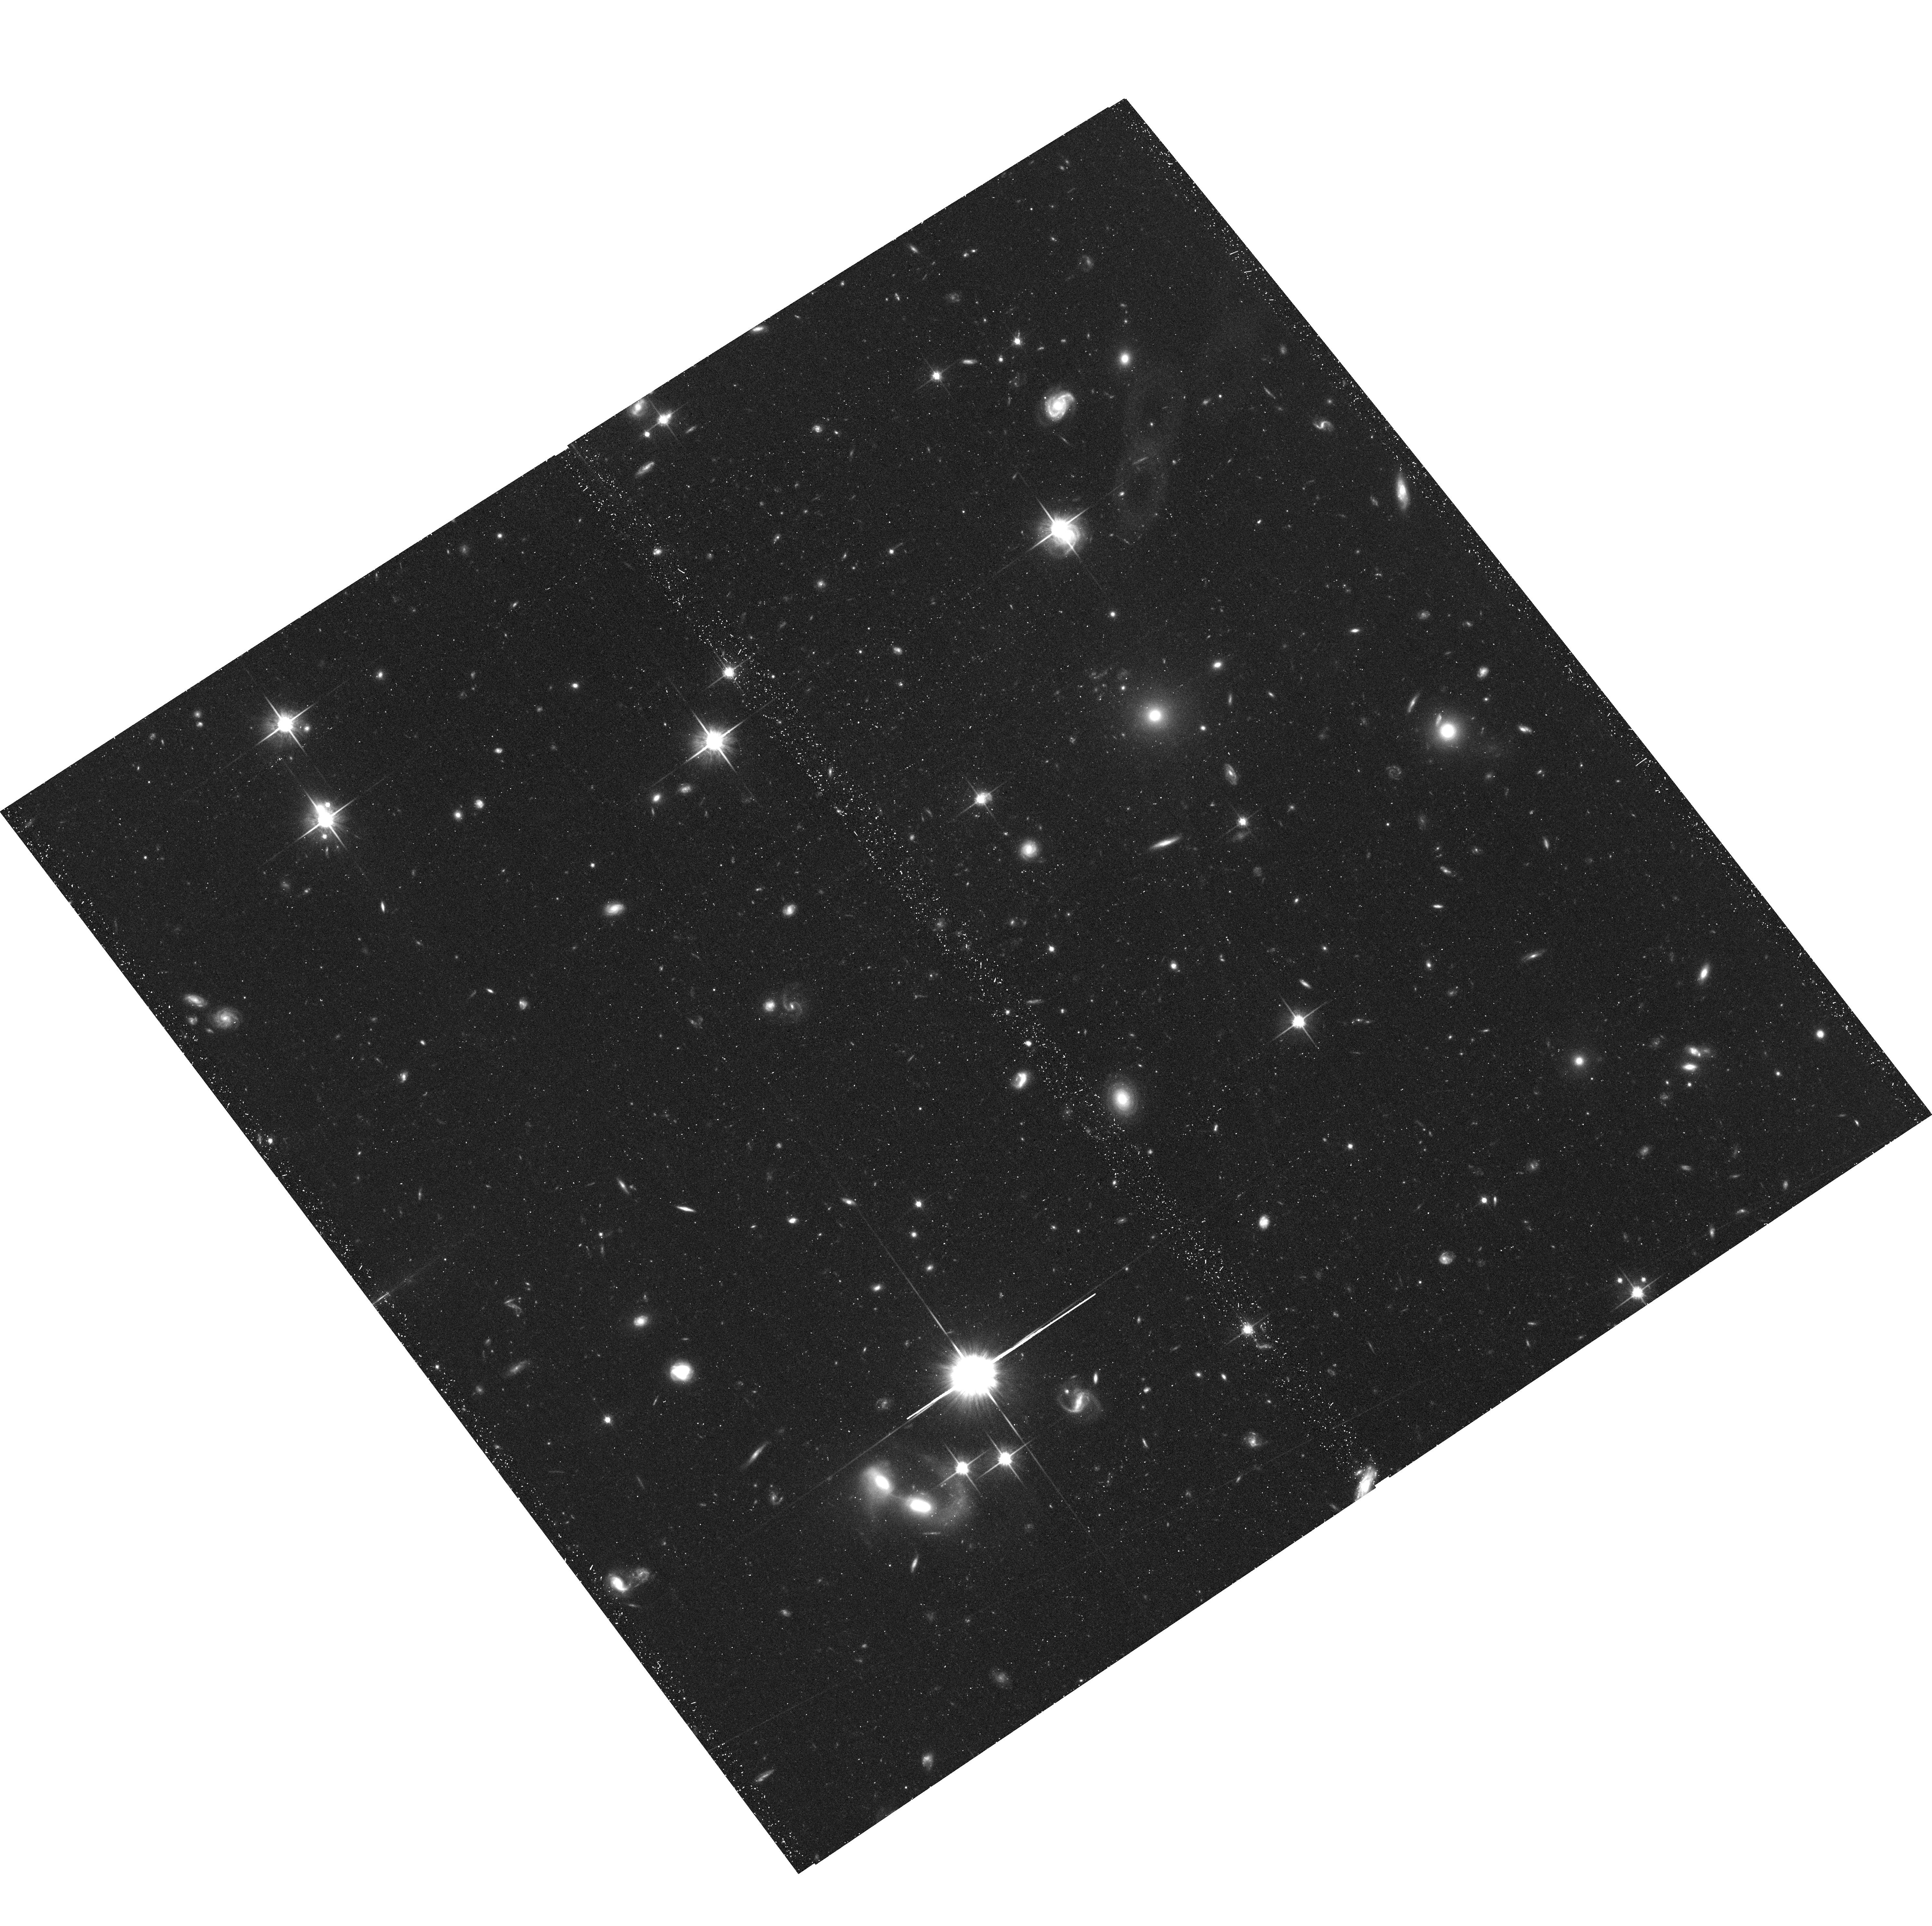
Target: 2MASSJ05185995-2828372. Instrument: ACS/WFC. Filter: F814W. Exposure: 42 min. Observation ID: hst_12661_54_acs_wfc_f814w_jbso54

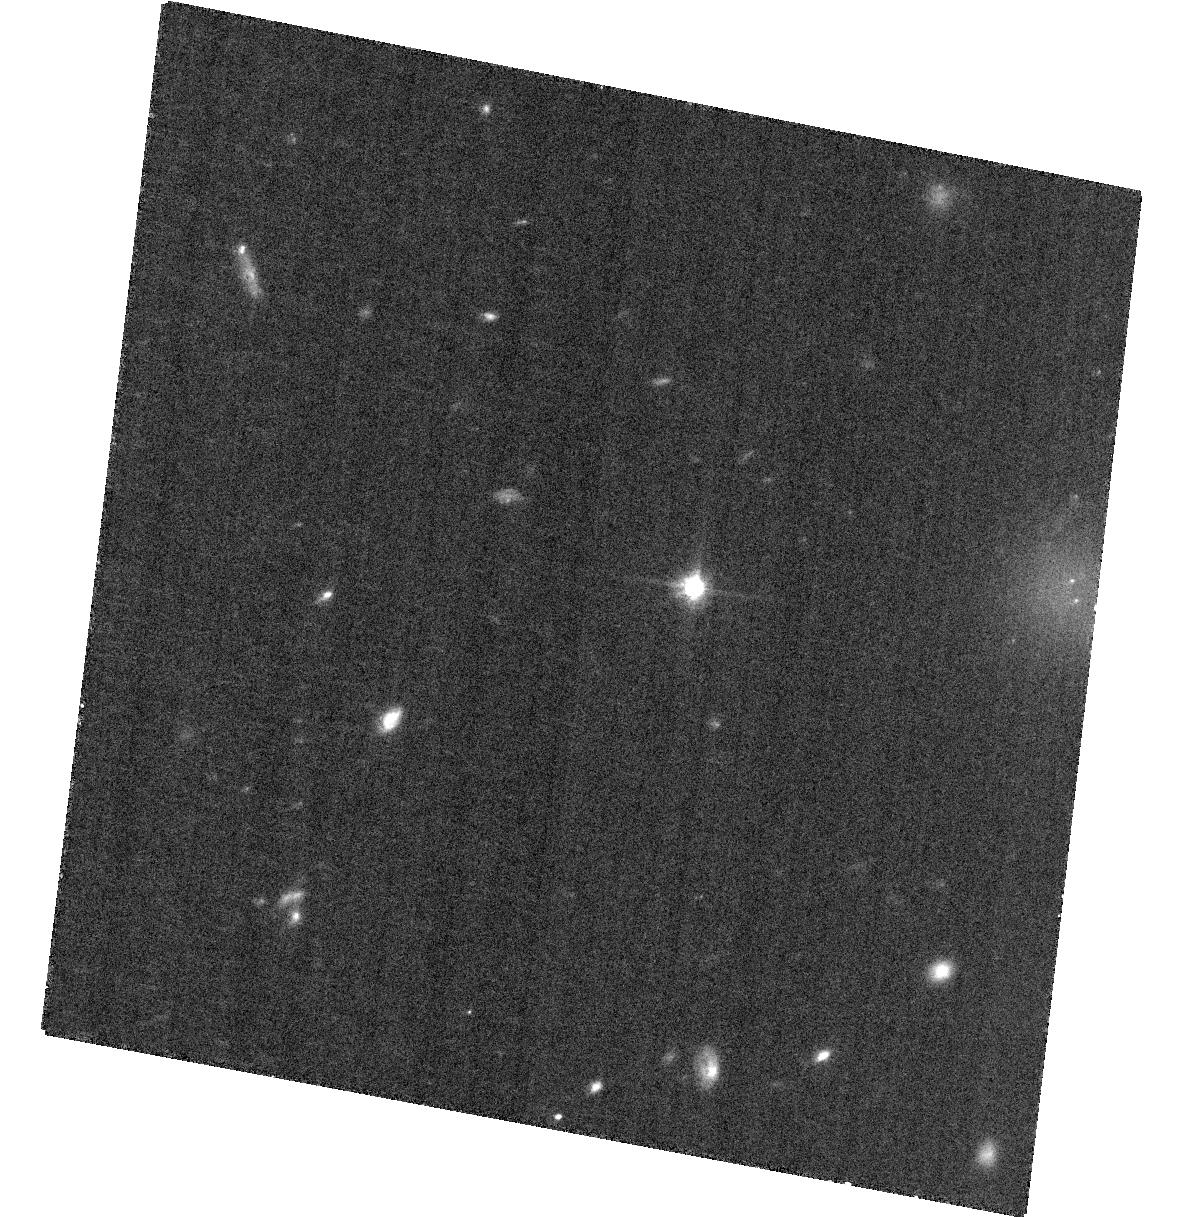
Target: SDSSJ042348.57-041403.5. Instrument: ACS/WFC. Filter: F814W. Exposure: 34 min. Observation ID: hst_12661_02_acs_wfc_f814w_jbso02

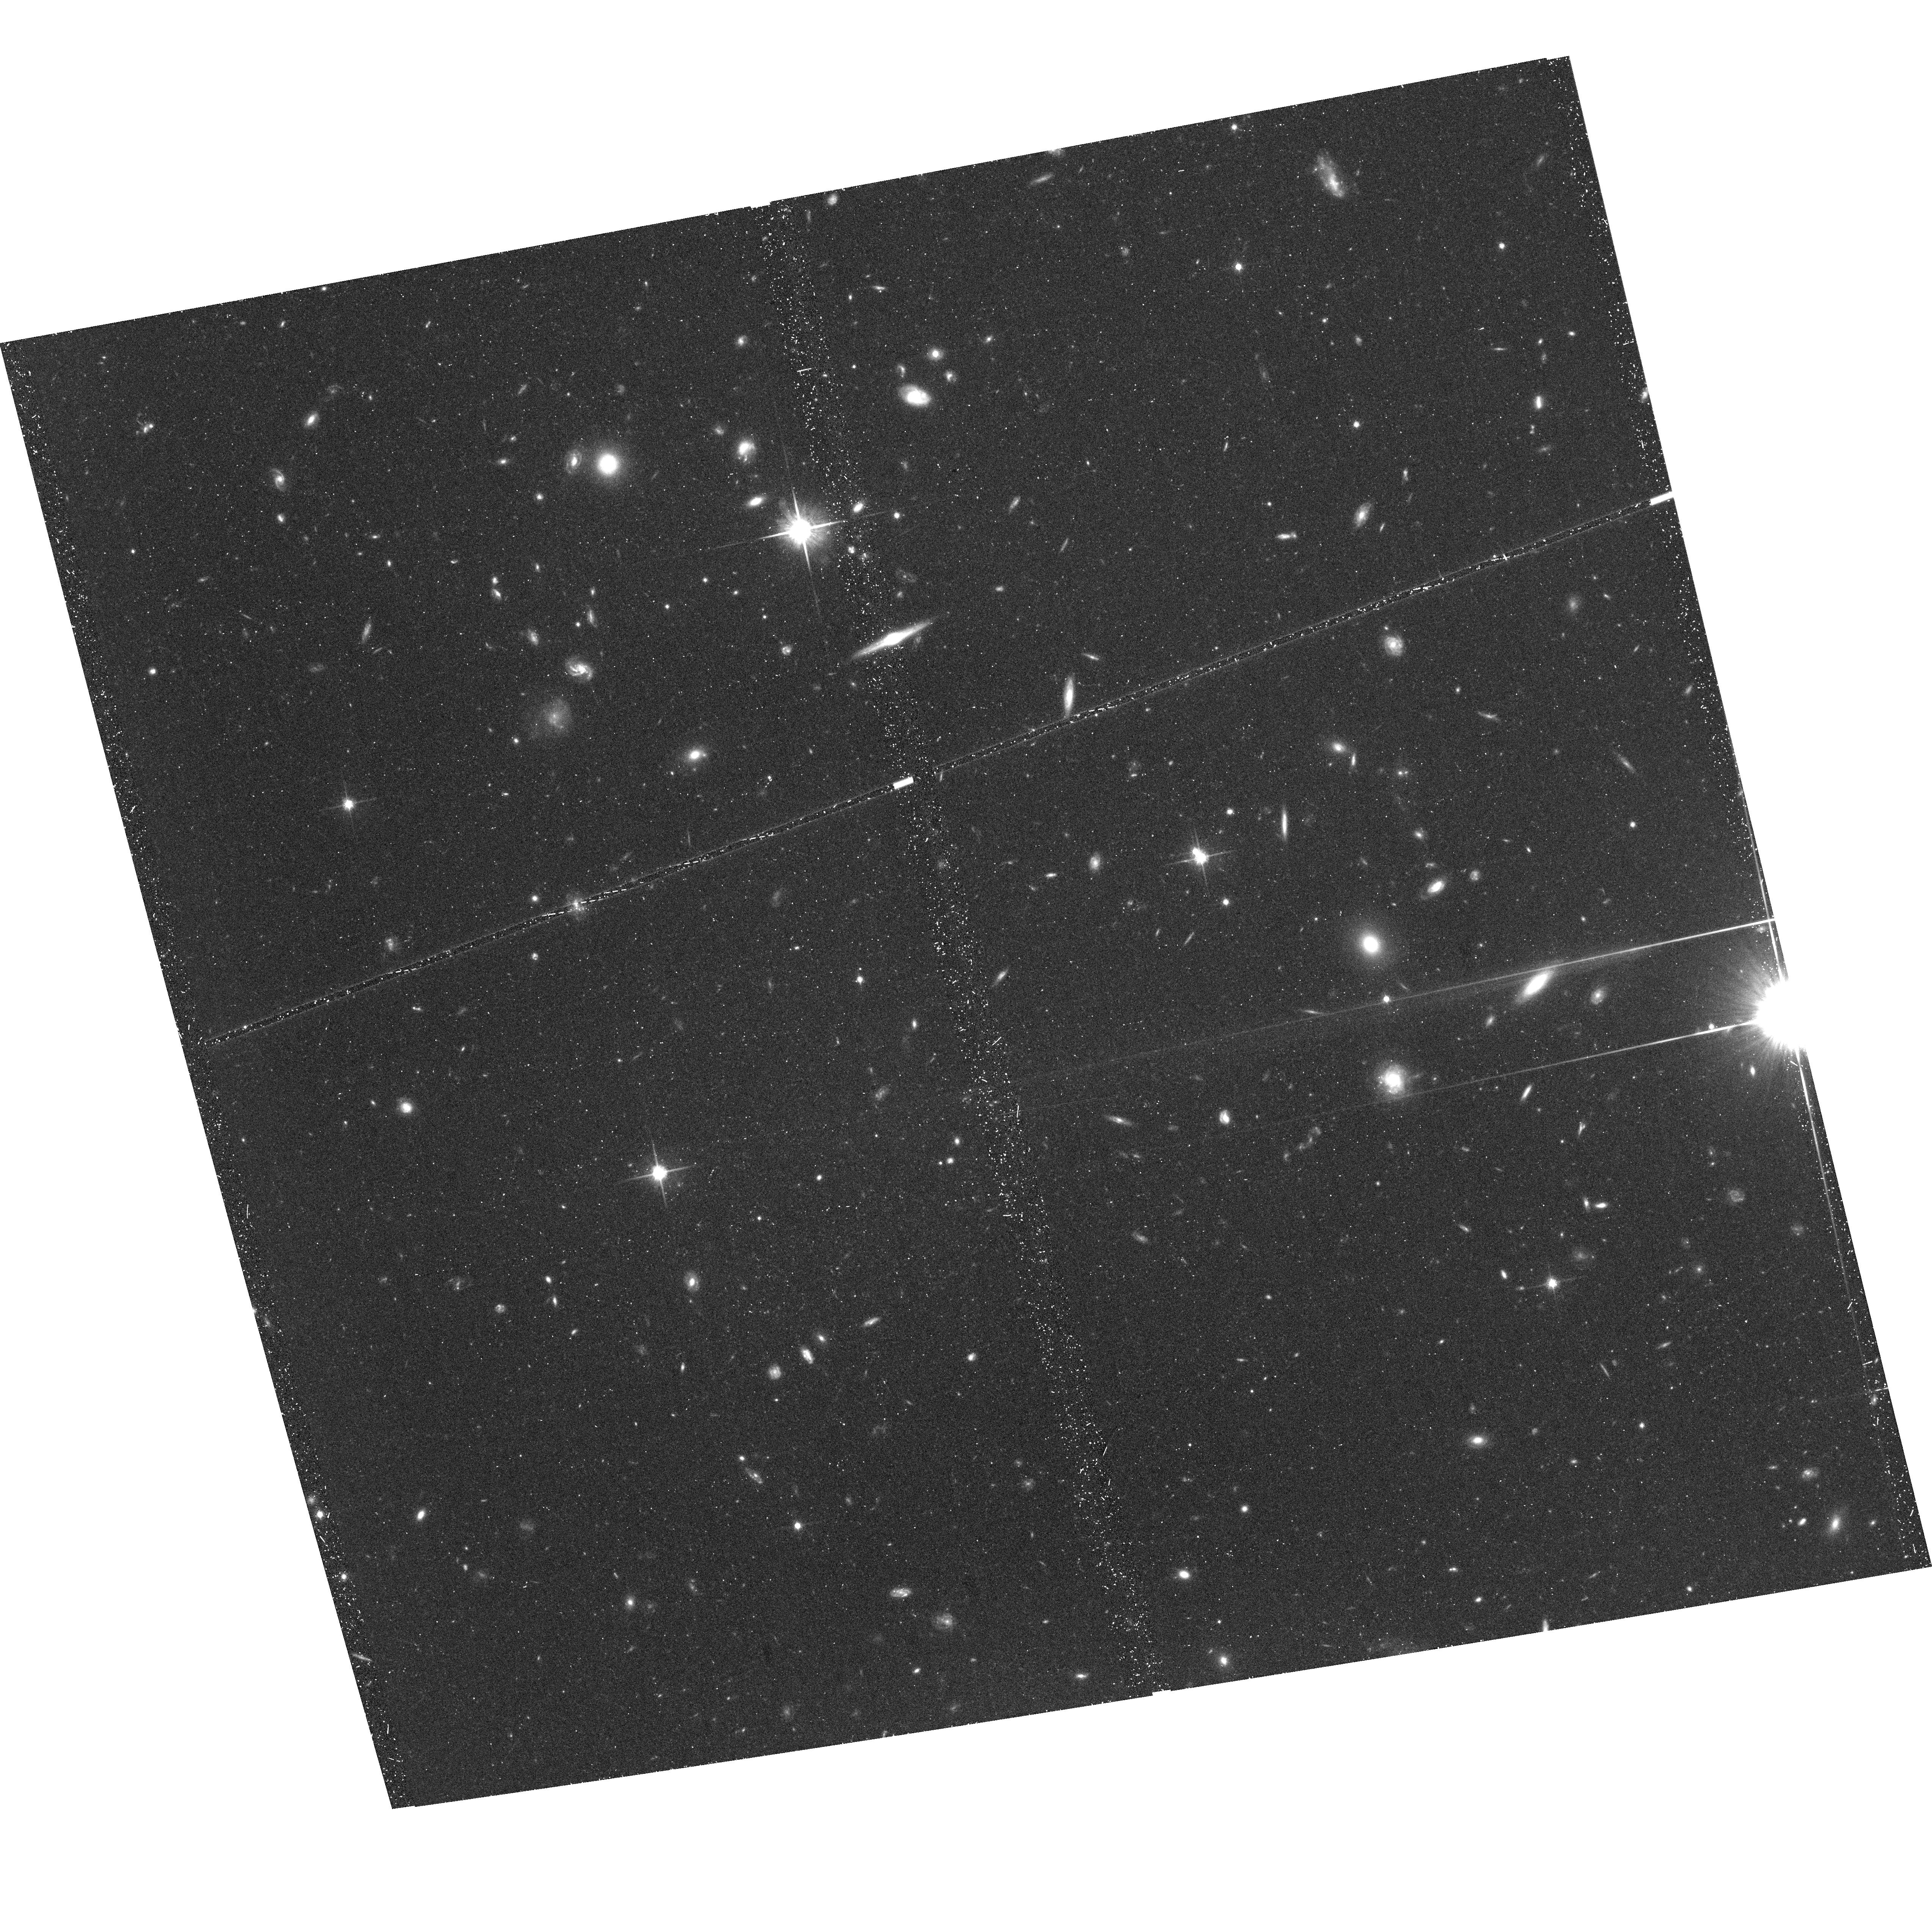
Target: SDSSJ092615.38+584720.9. Instrument: ACS/WFC. Filter: F814W. Exposure: 47 min. Observation ID: hst_12661_05_acs_wfc_f814w_jbso05

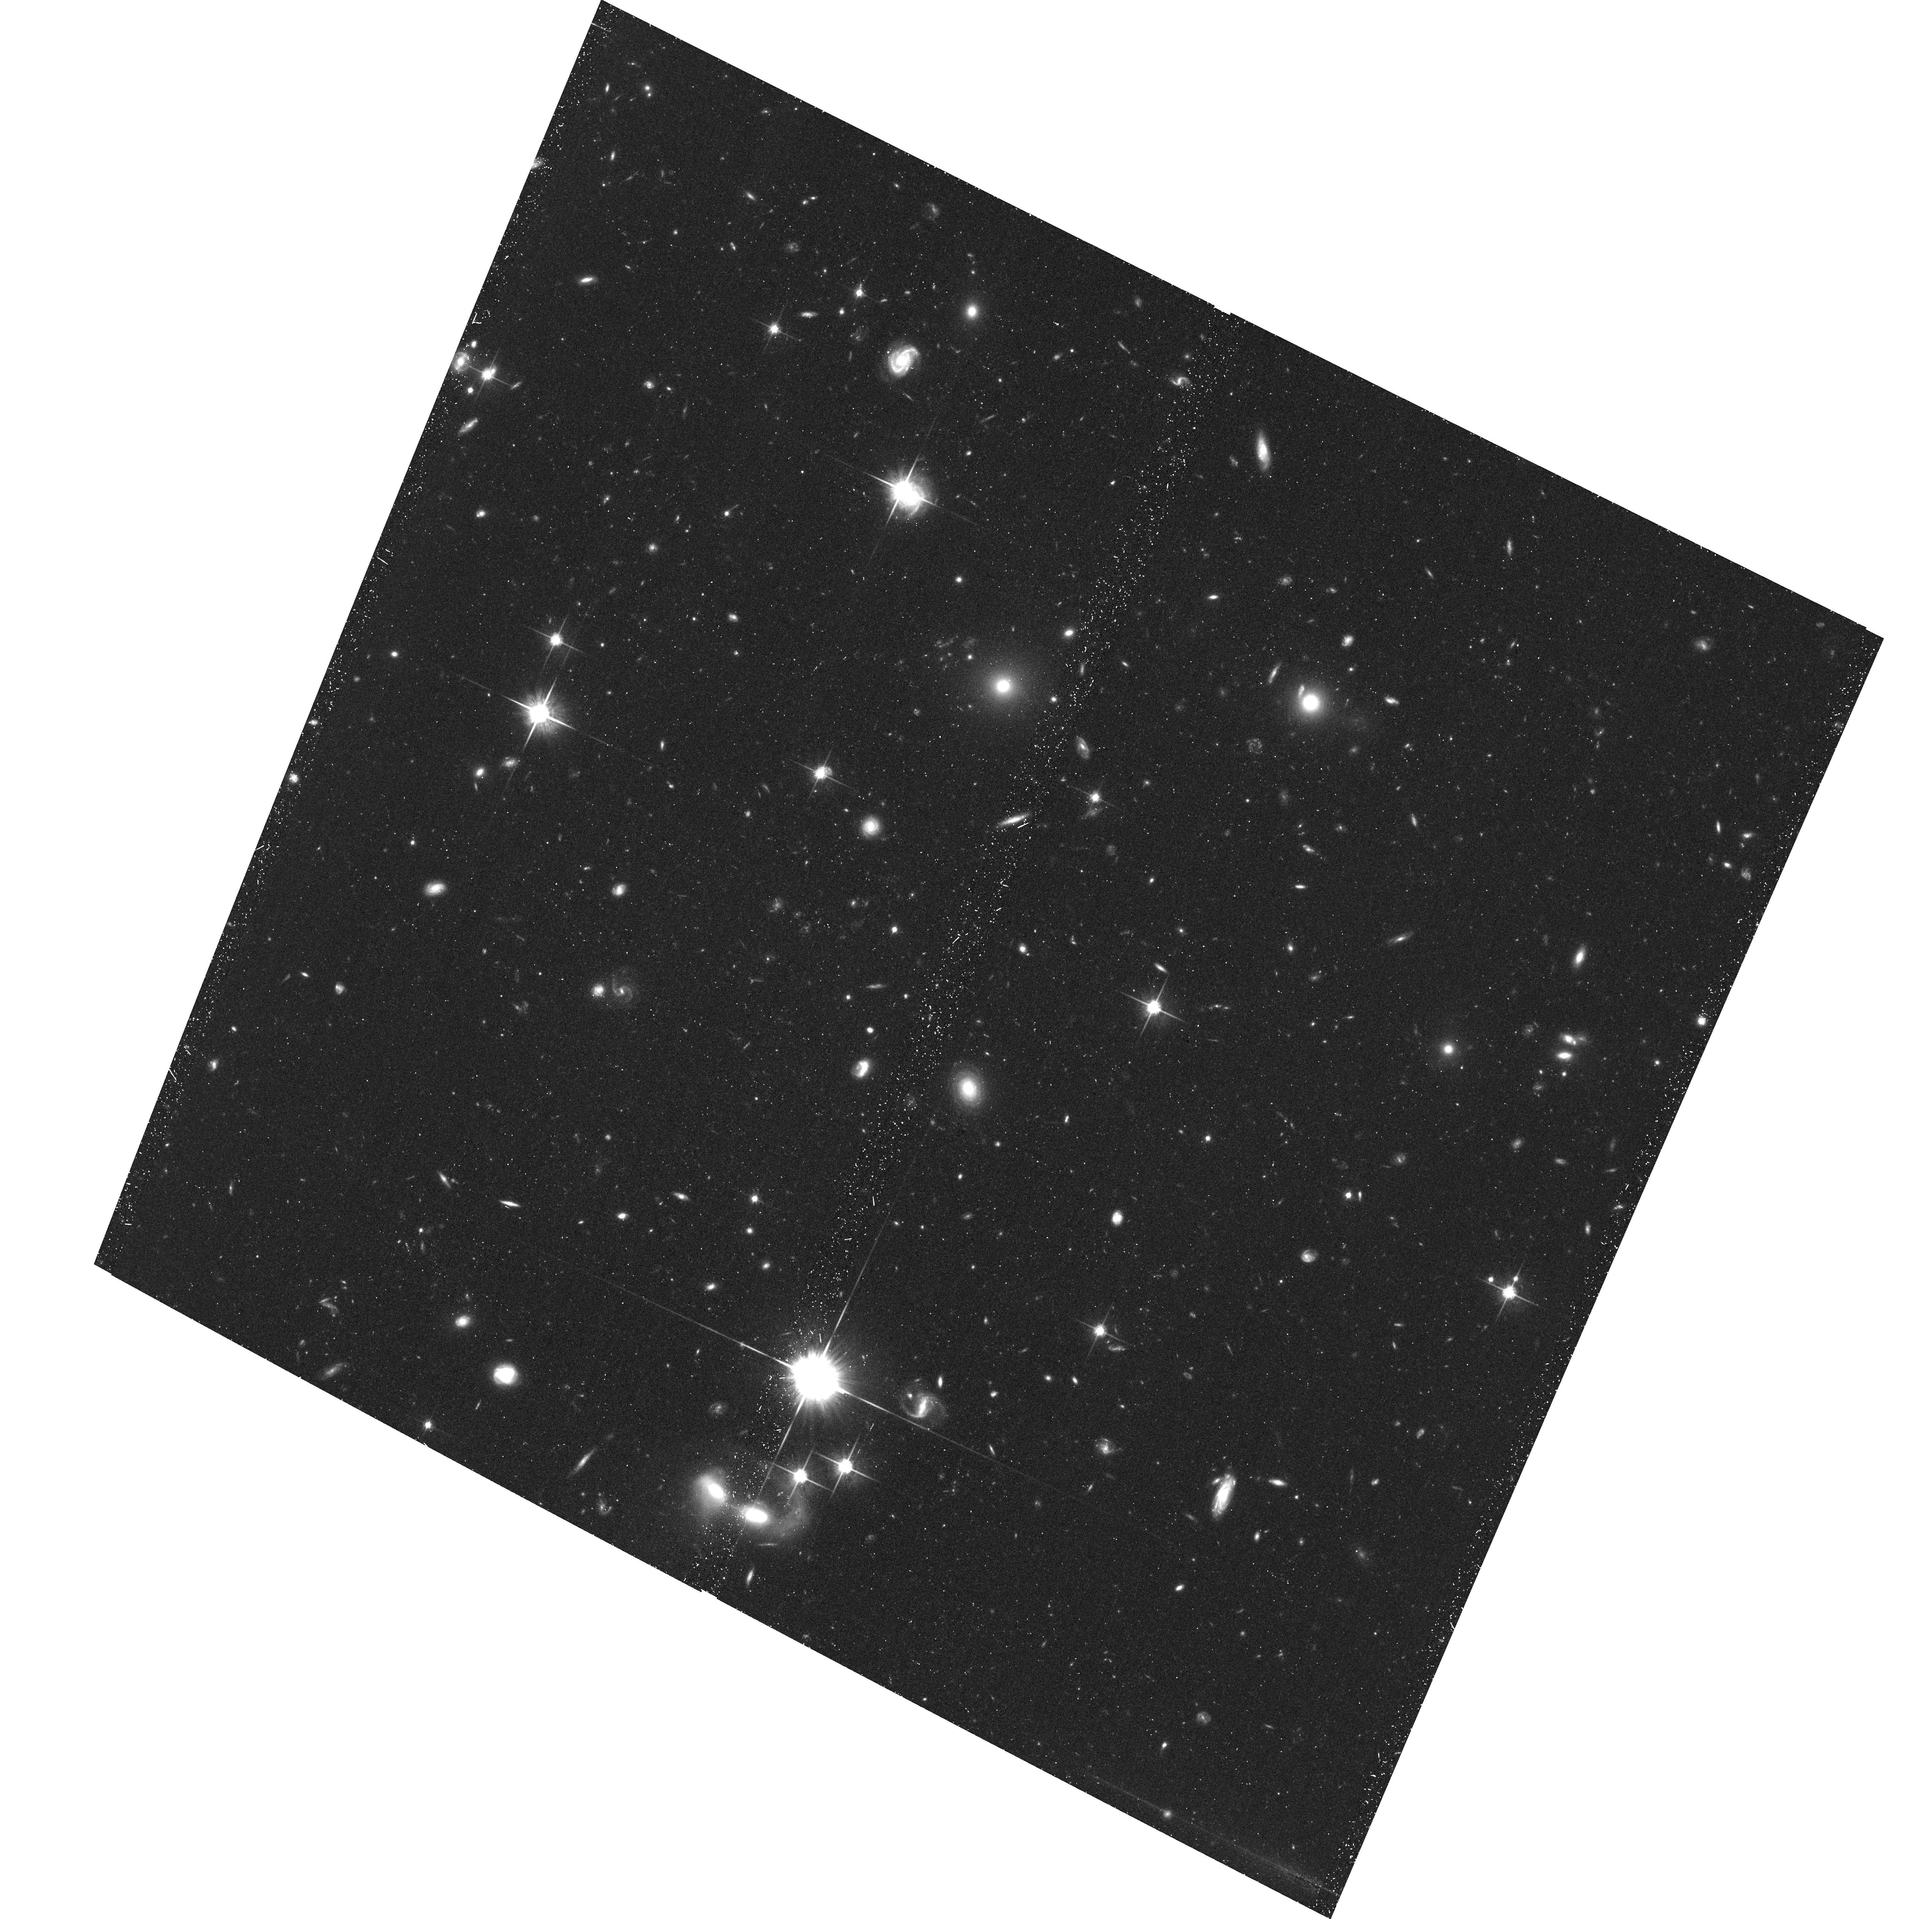
Target: 2MASSJ05185995-2828372. Instrument: ACS/WFC. Filter: F814W. Exposure: 42 min. Observation ID: hst_12661_03_acs_wfc_f814w_jbso03

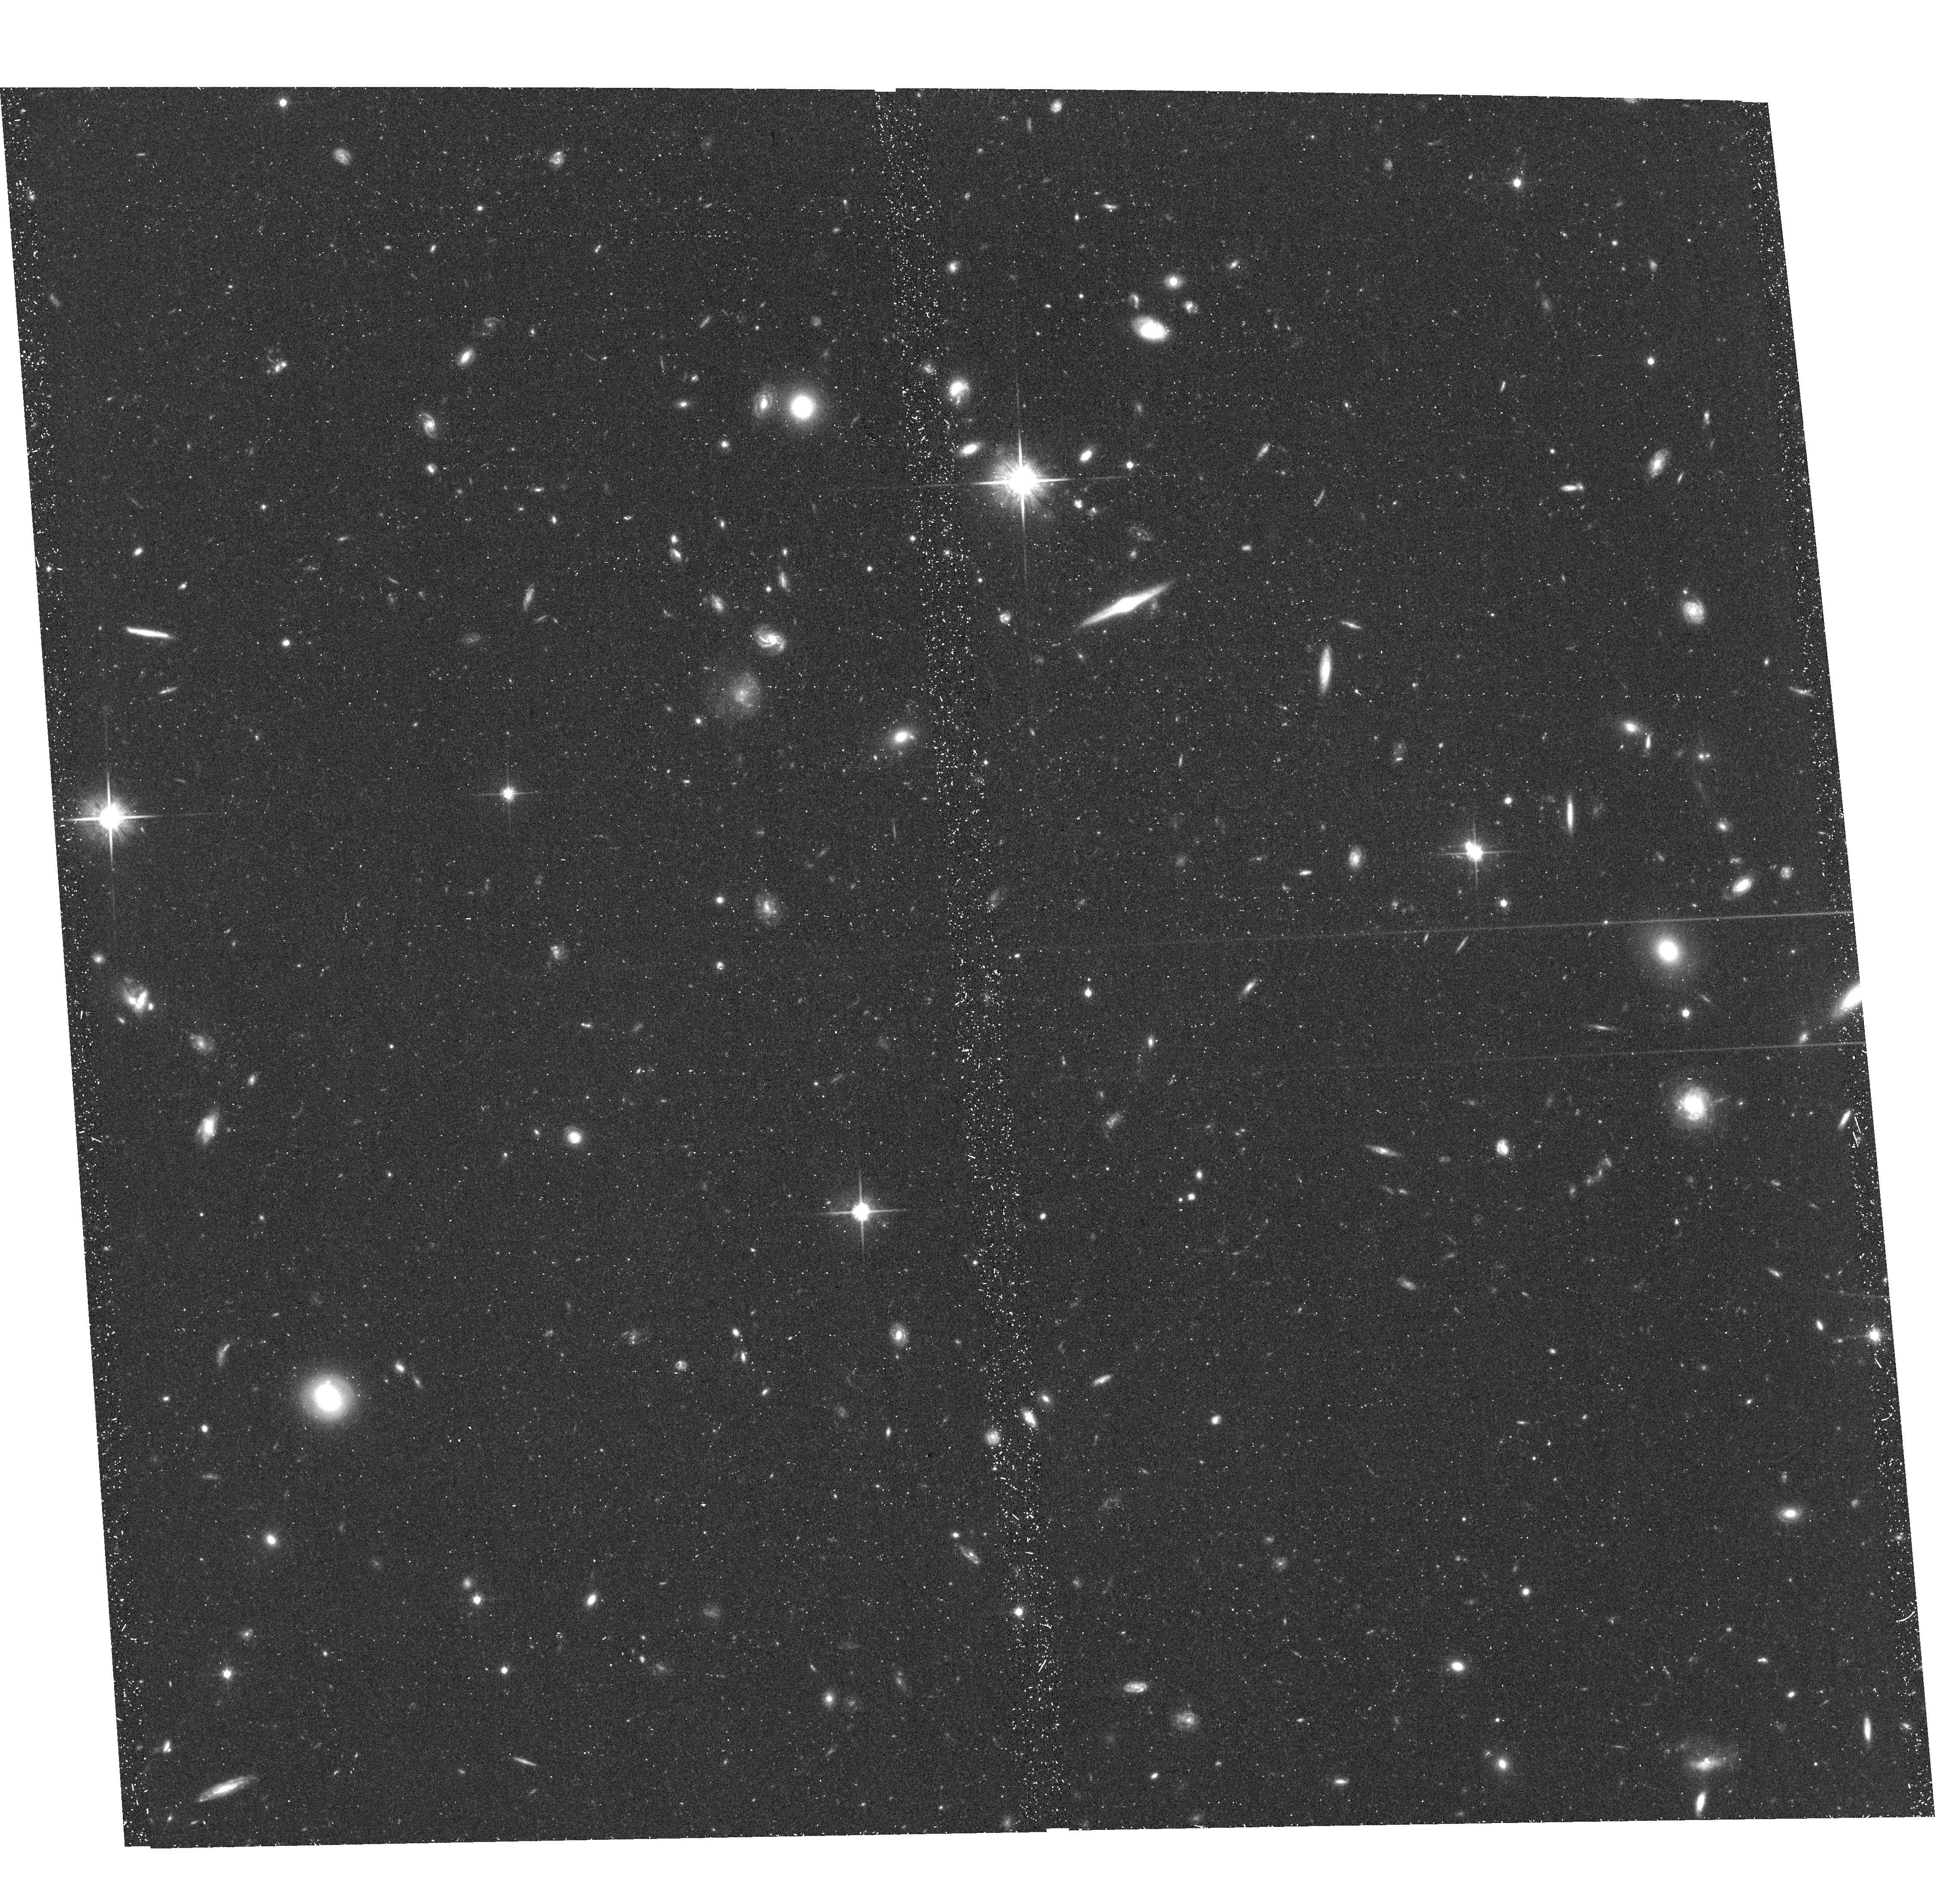
Target: SDSSJ092615.38+584720.9. Instrument: ACS/WFC. Filter: F814W. Exposure: 47 min. Observation ID: hst_12661_06_acs_wfc_f814w_jbso06

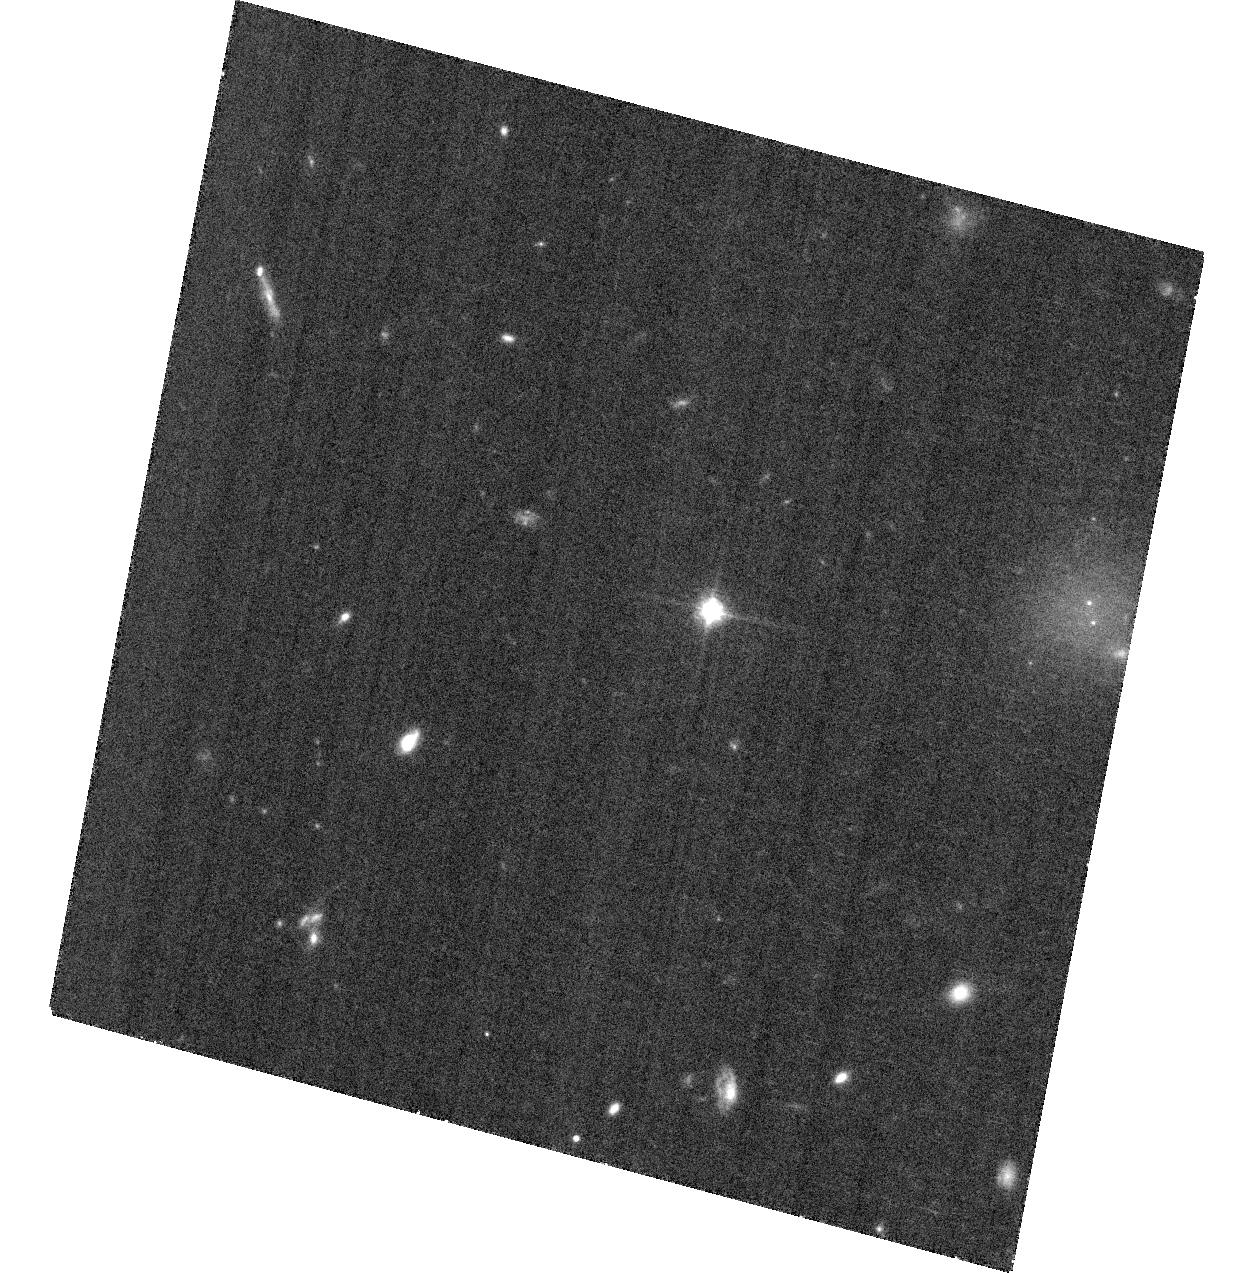
Target: SDSSJ042348.57-041403.5. Instrument: ACS/WFC. Filter: F814W. Exposure: 35 min. Observation ID: hst_12661_01_acs_wfc_f814w_jbso01

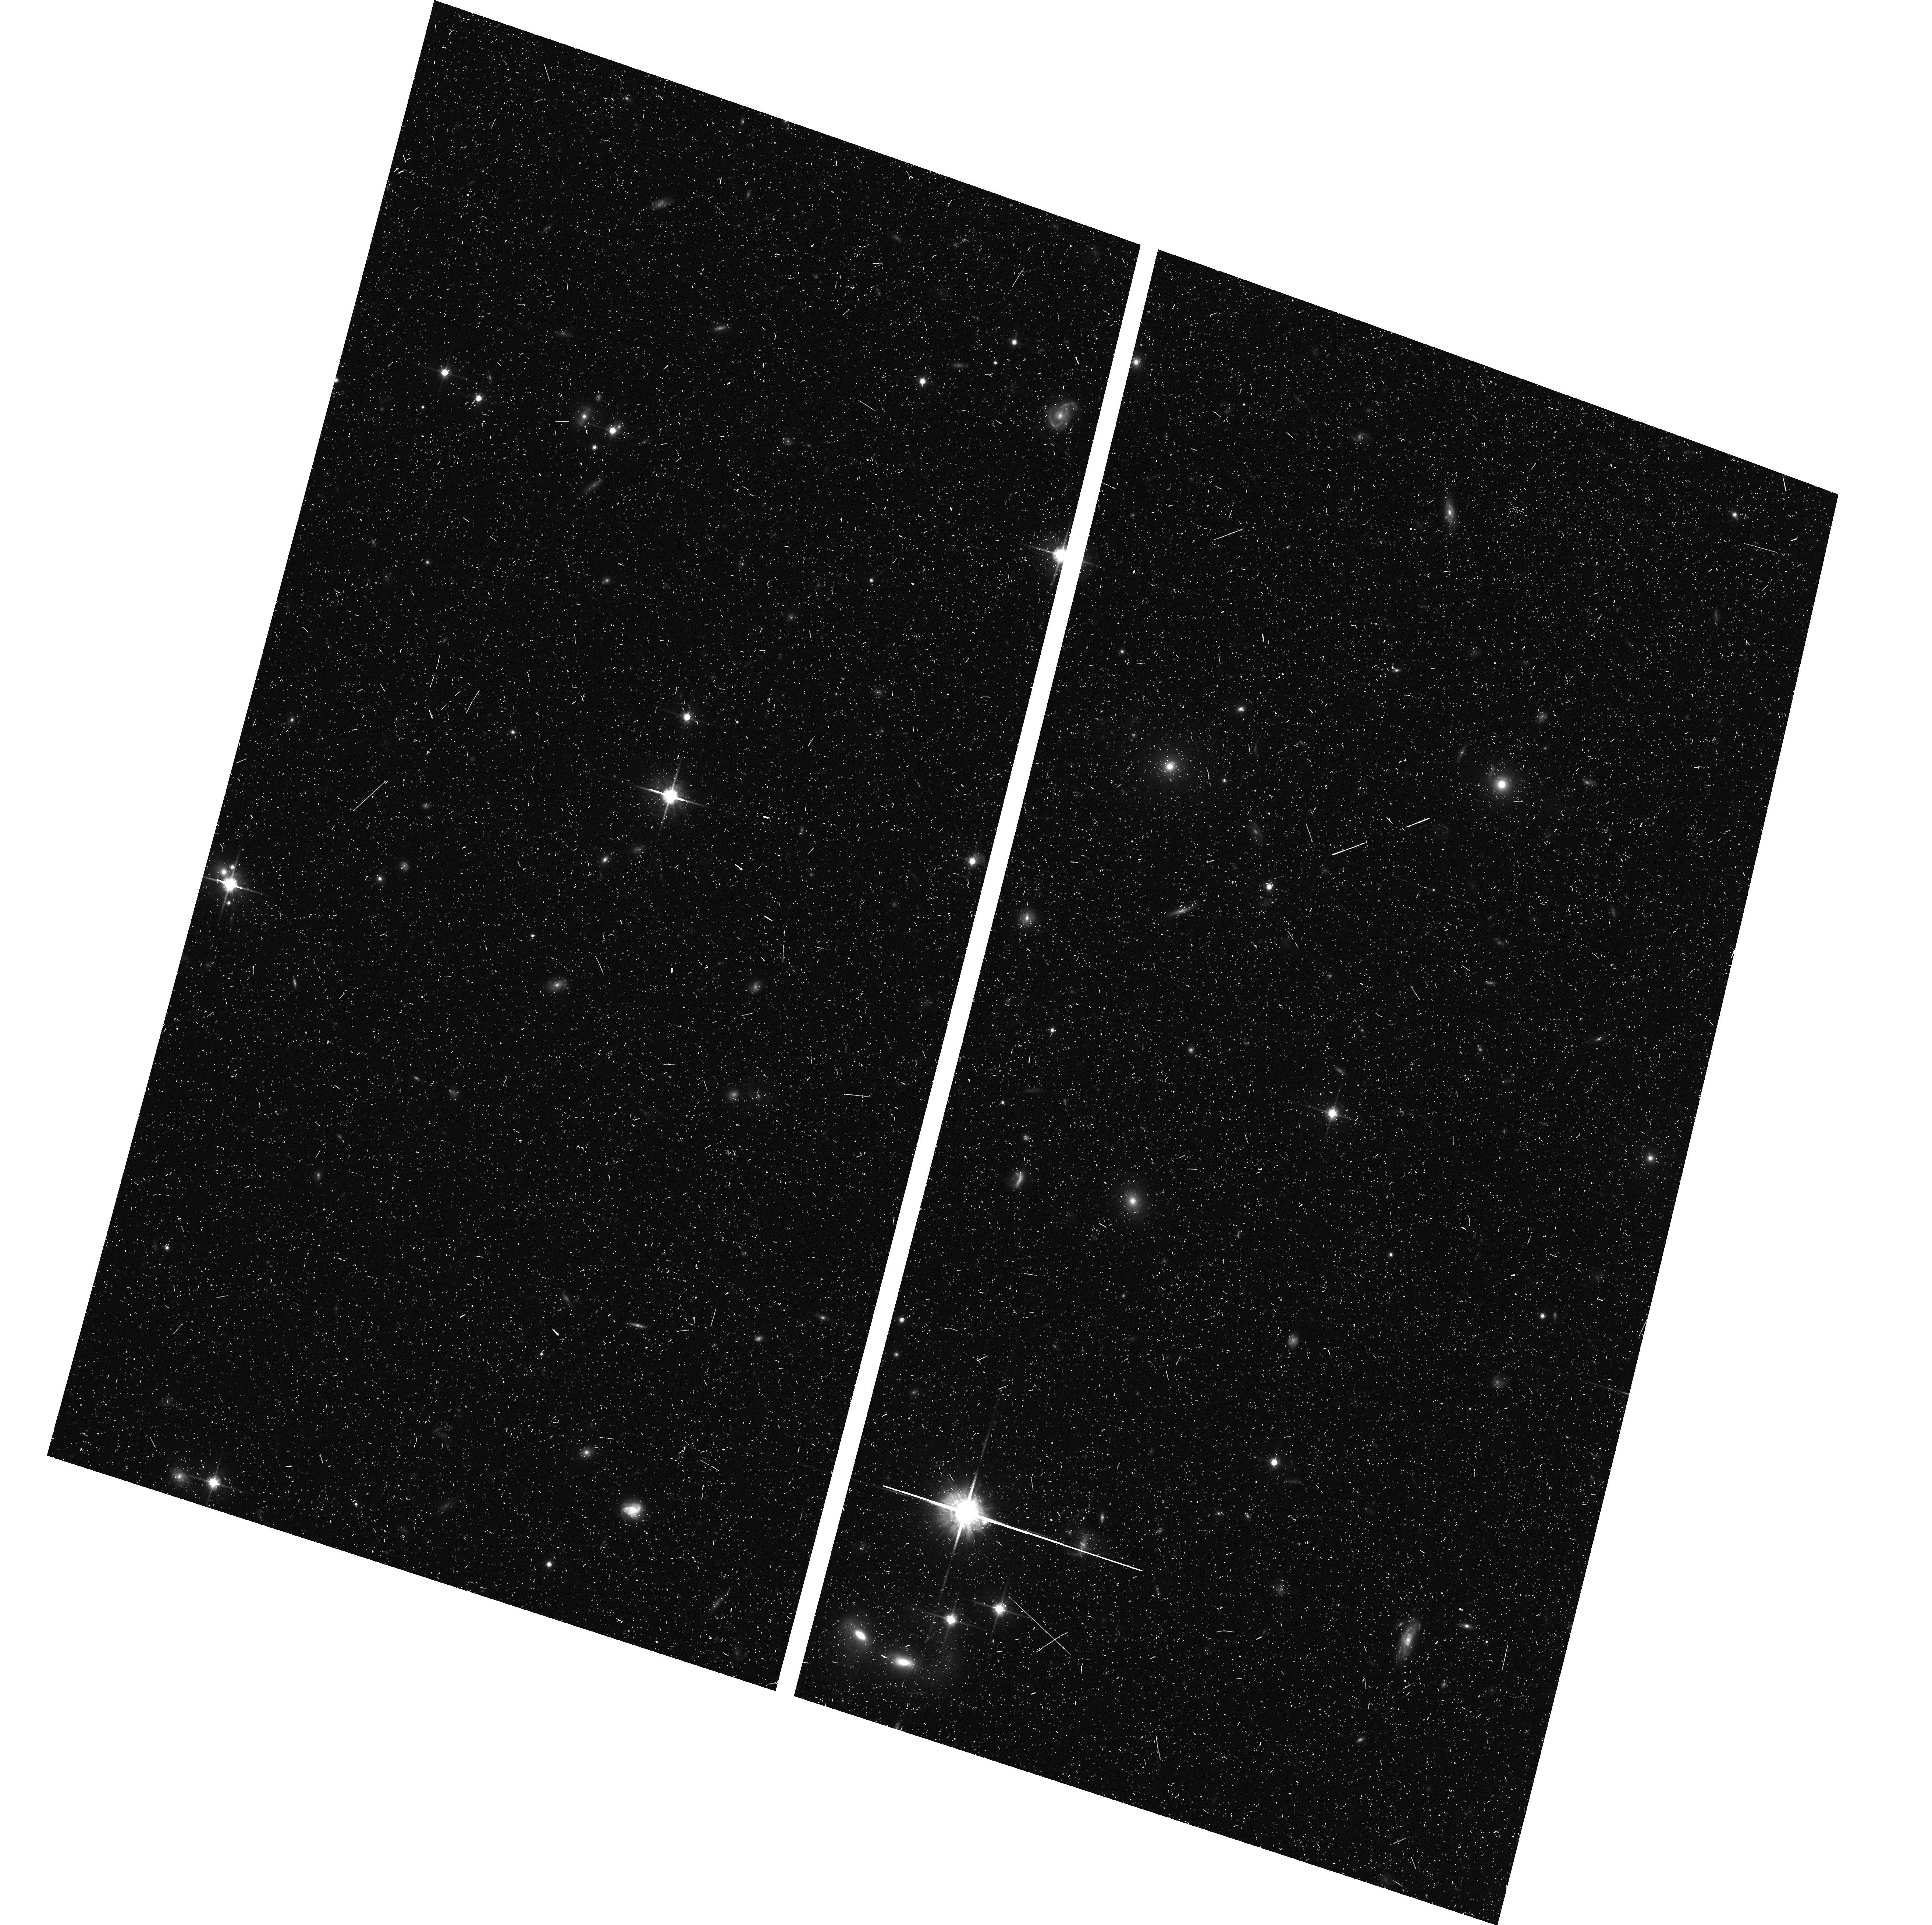
Target: 2MASSJ05185995-2828372. Instrument: ACS/WFC. Filter: F814W. Exposure: 21 min. Observation ID: hst_12661_04_acs_wfc_f814w_jbso04

Dynamical Masses of the Coolest Brown Dwarfs (PI: Liu, Michael C.)

T dwarfs are excellent laboratories to study the evolution and the atmospheric physics of both brown dwarfs and extrasolar planets. To date, only a single T dwarf binary has a dynamical mass determination, and more are sorely needed. The prospects of measuring more dynamical masses over the next decade are limited to 6 known short-period T dwarf binaries. We propose here to obtain Long-Term HST/ACS monitoring for the 3 of the 6 binaries which cannot be resolved with AO from the ground. Upon completion, our program will substantially increase the number of T dwarf dynamical mass measurements and thereby provide key benchmarks for testing theoretical models of ultracool objects.